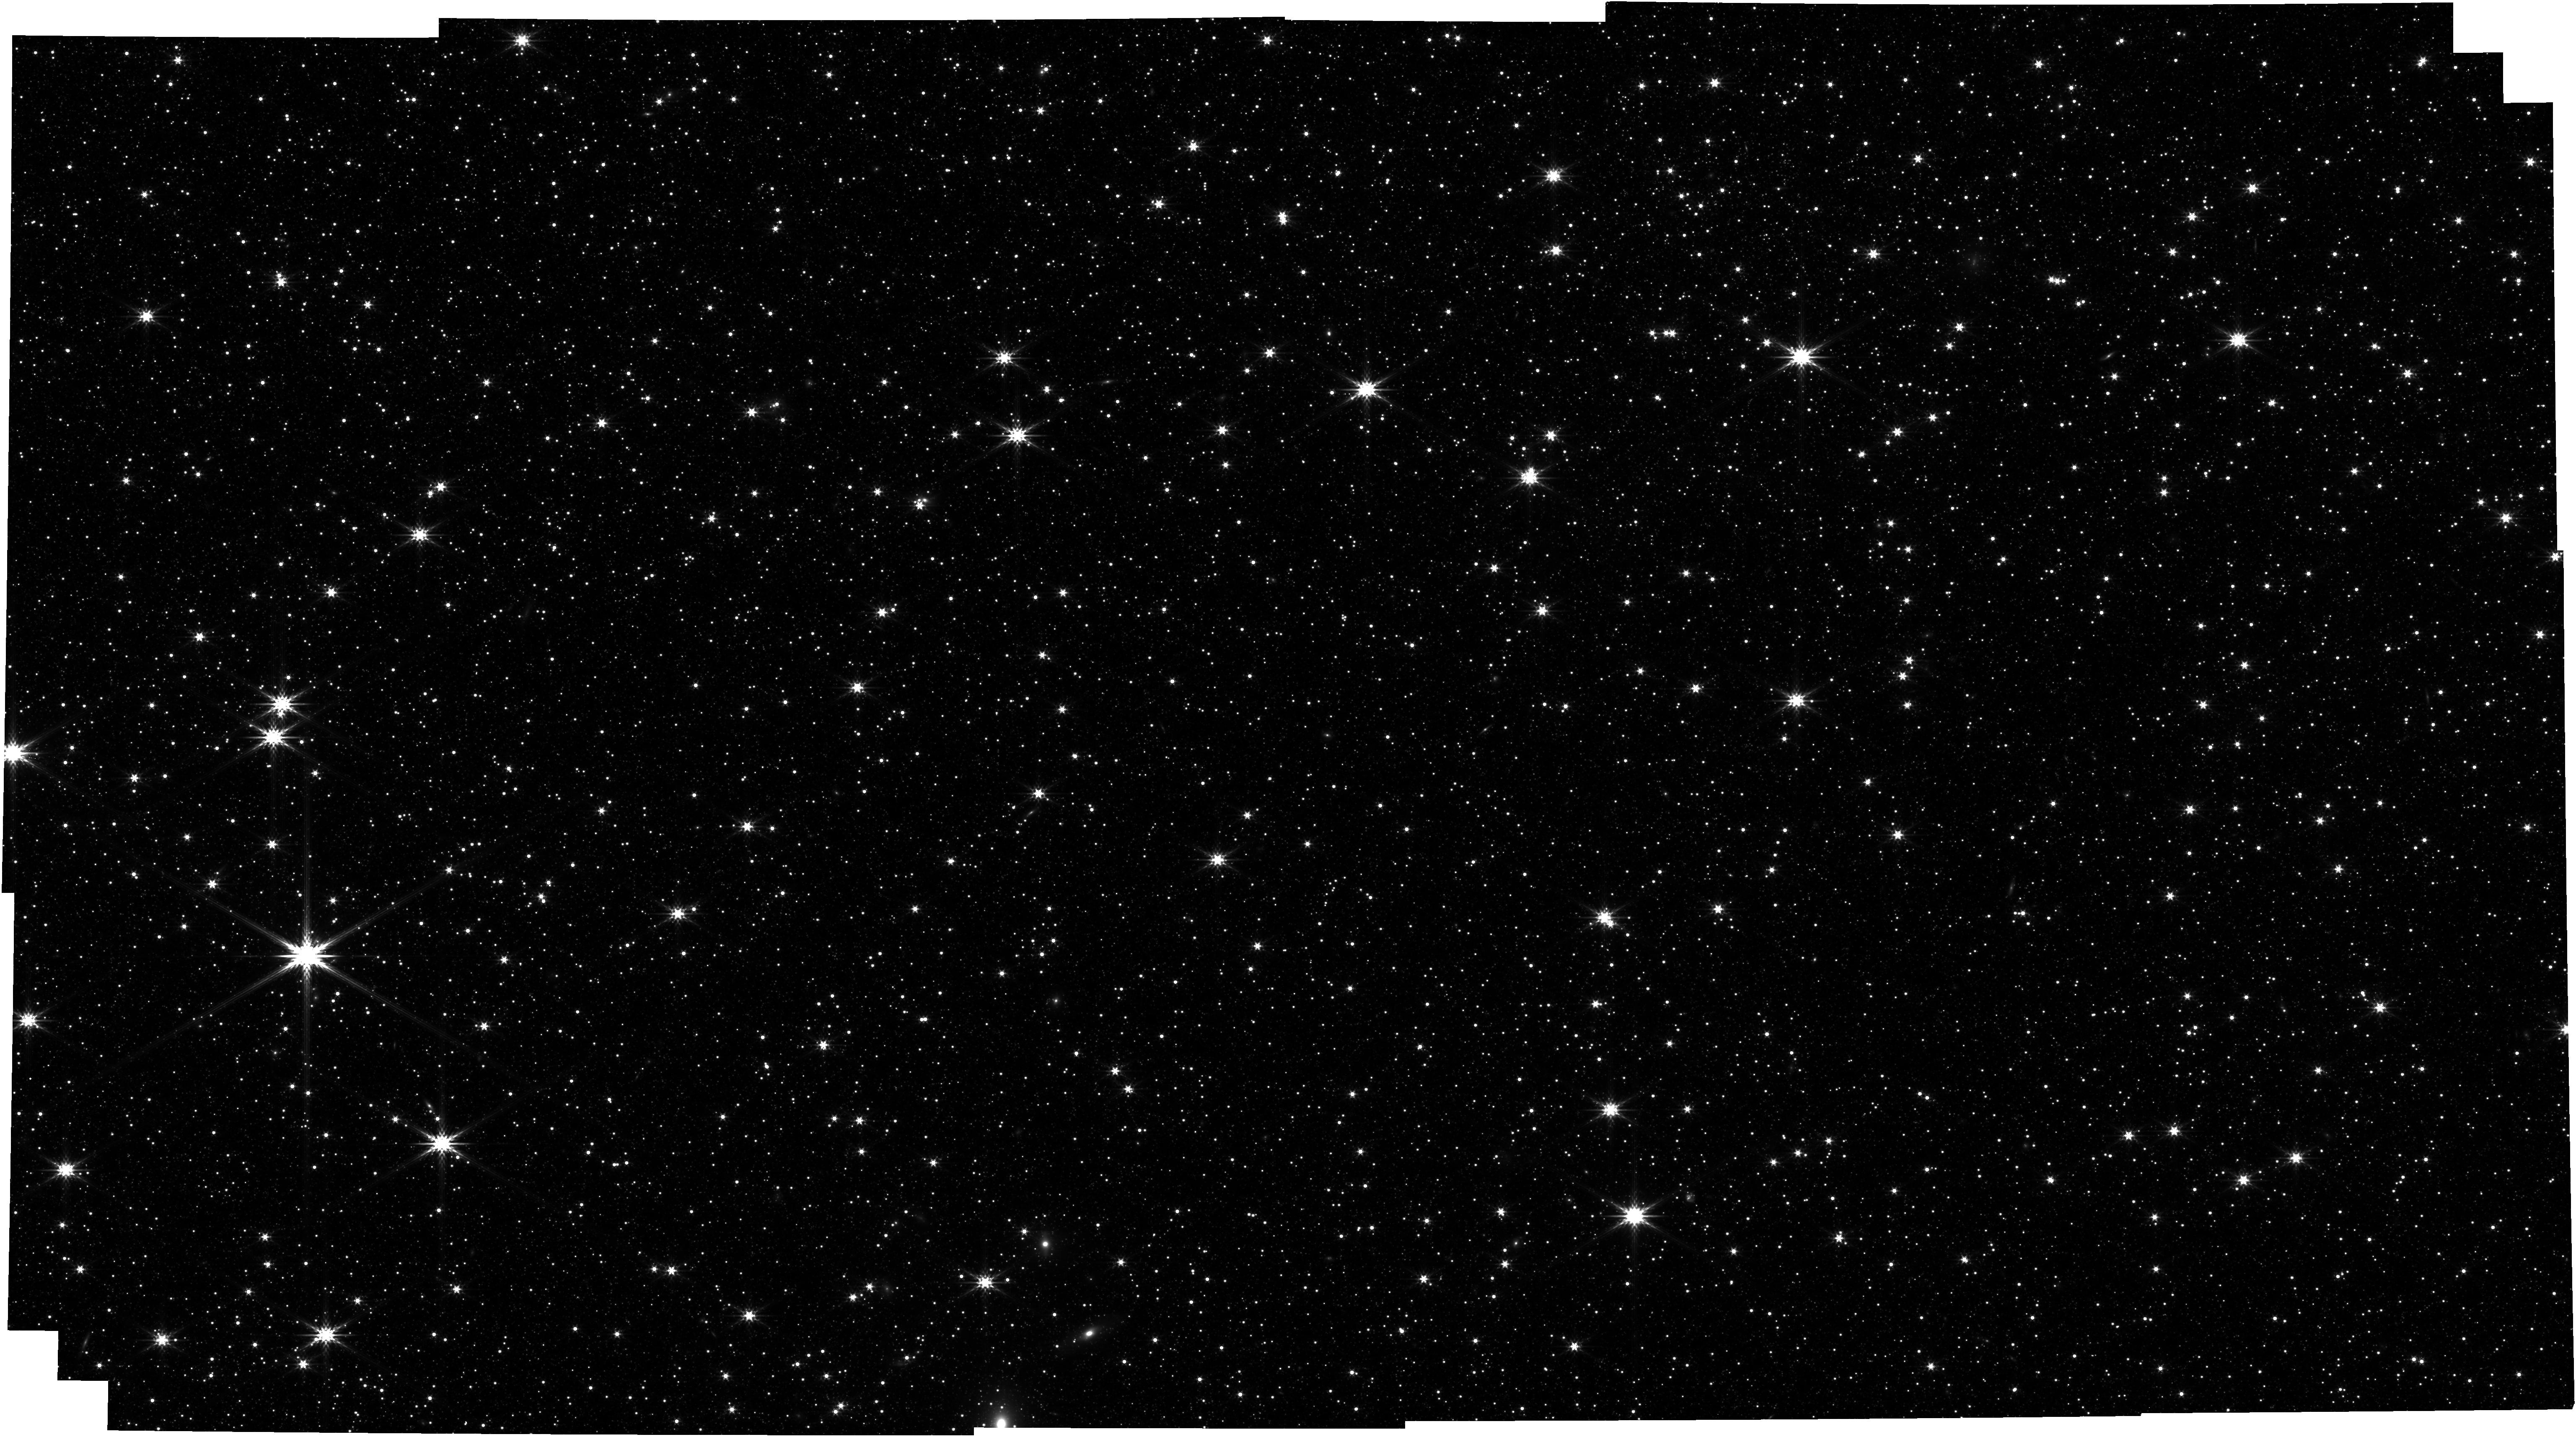
Target: LMC-ASTROMETRIC-FIELD
Instrument: NIRCAM
Filter: F356W
Exposure: 19 min
Observation ID: jw01074-o002_t003_nircam_clear-f356w

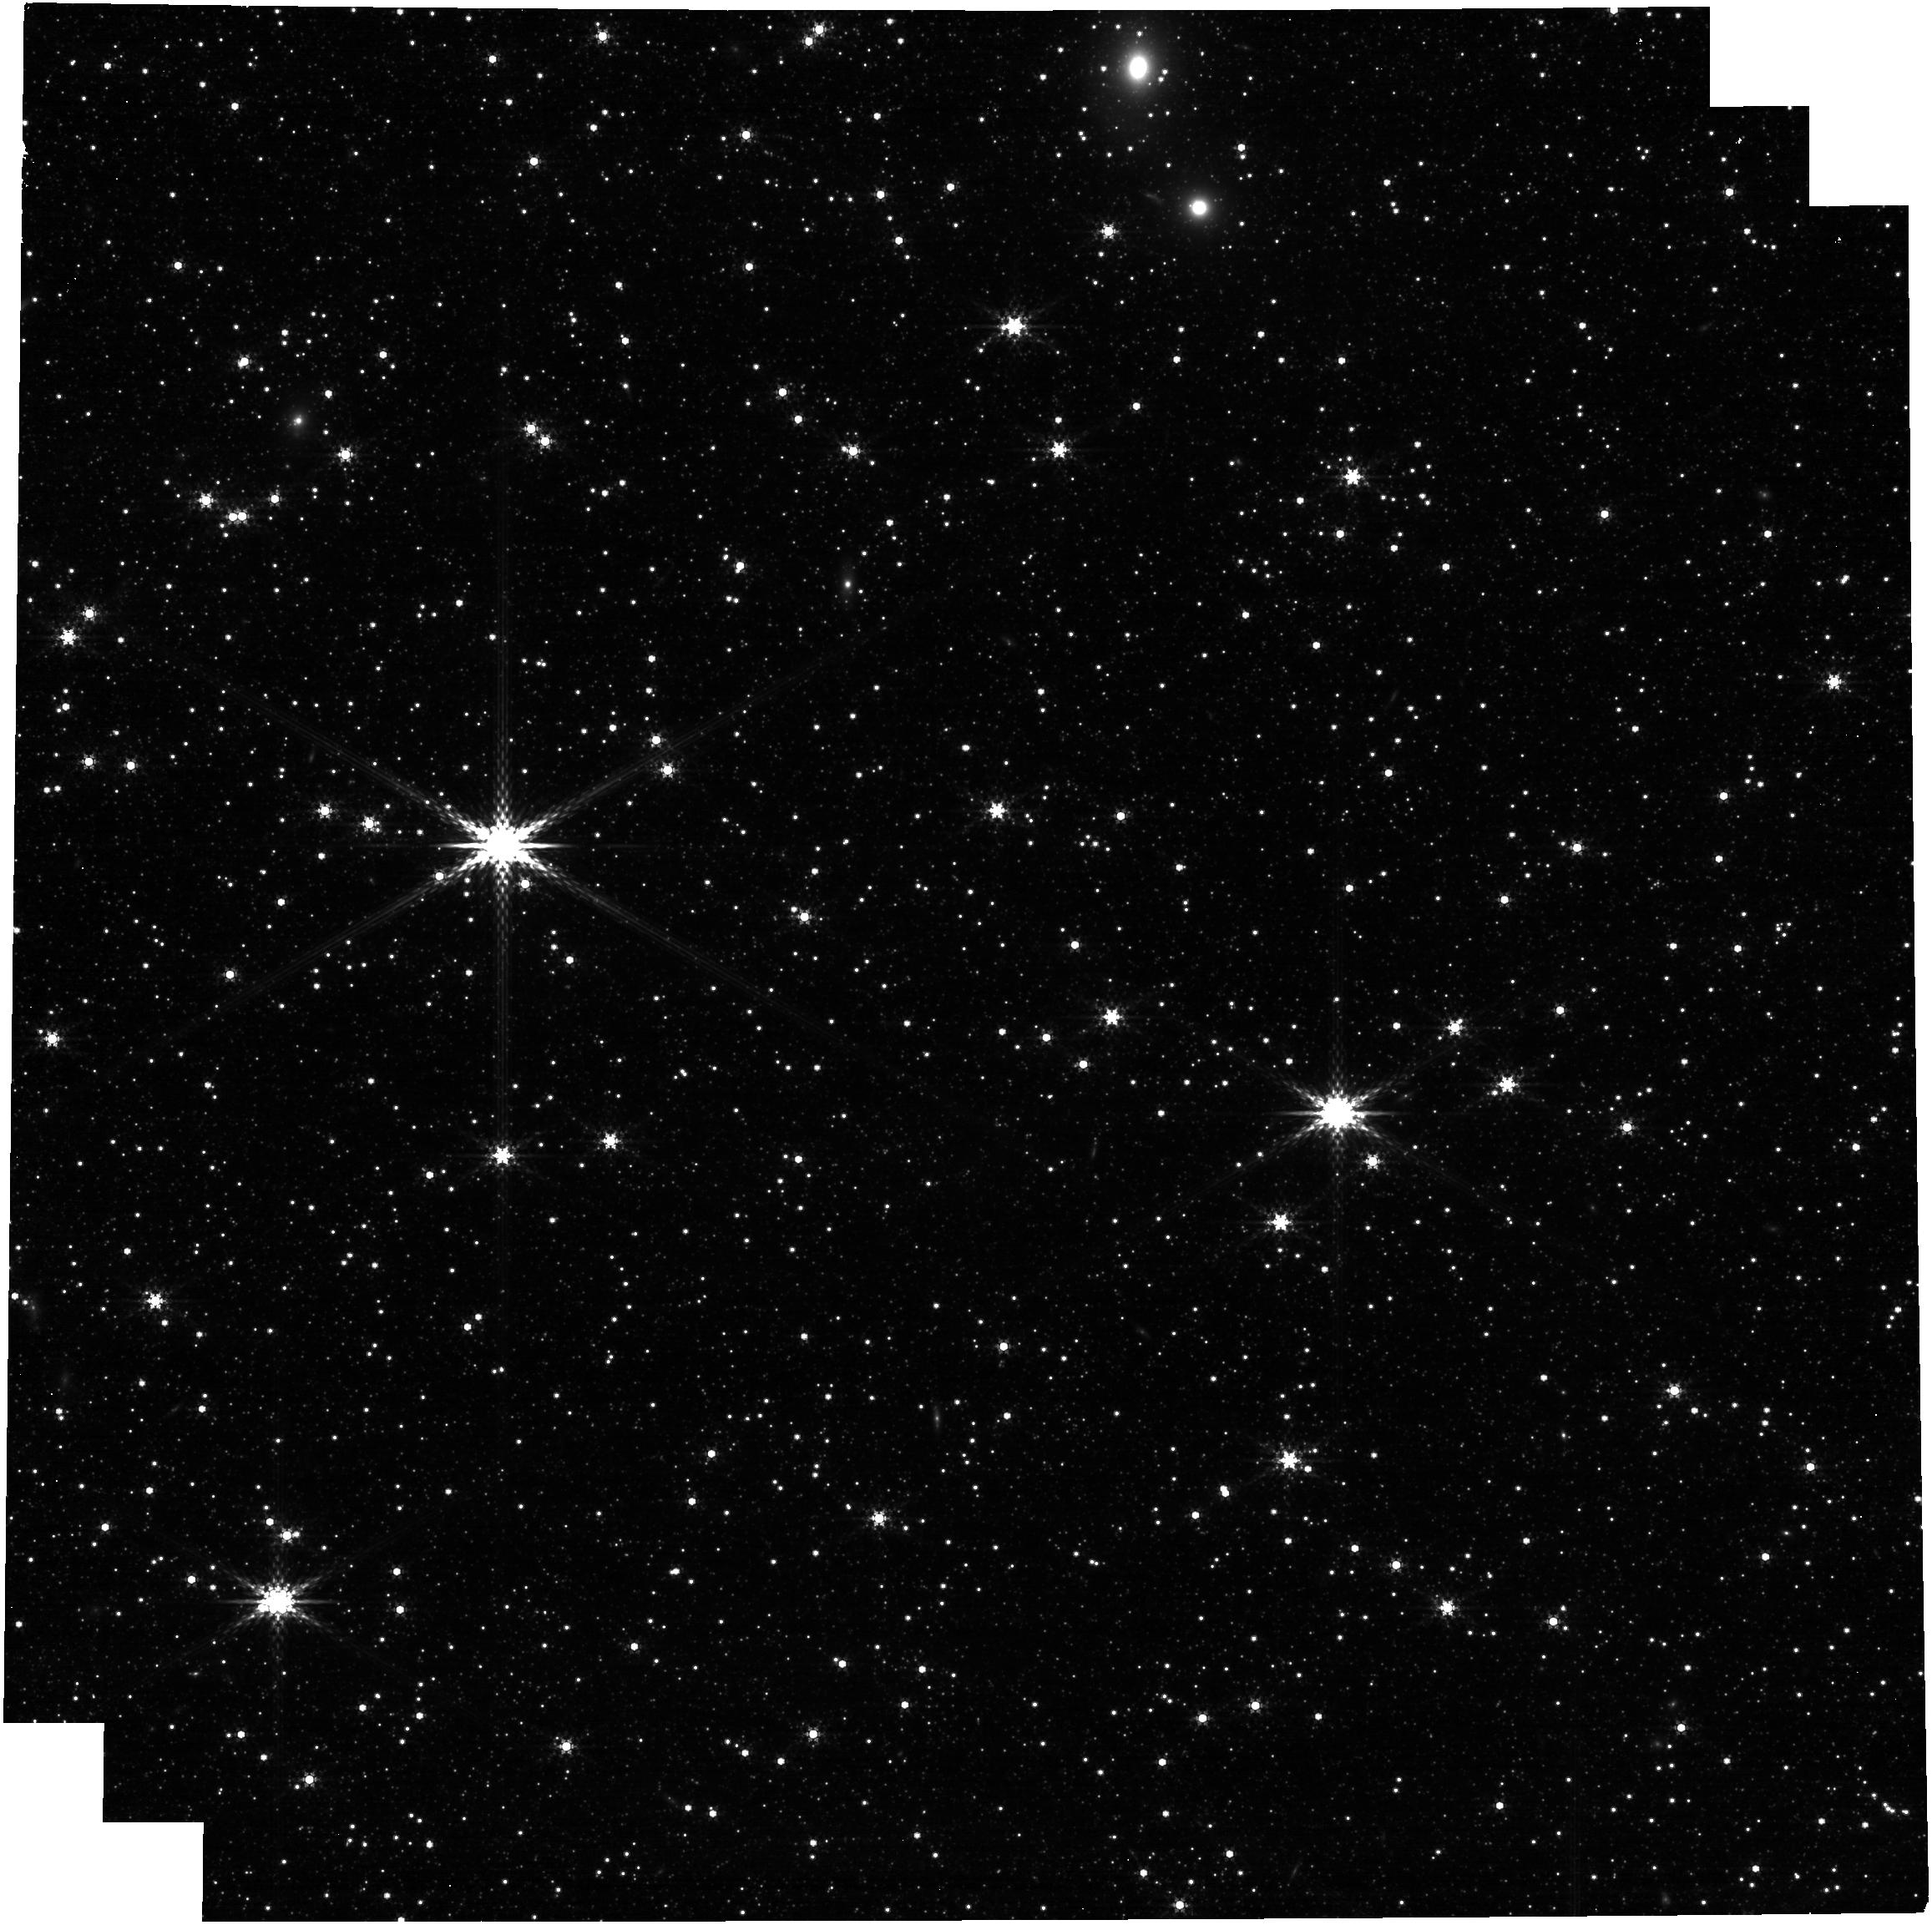
Target: 2MASS05214330-6927498
Instrument: NIRCAM
Filter: F360M
Exposure: 6 min
Observation ID: jw01074-o004_t004_nircam_clear-f360m

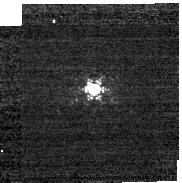
Target: P177-D
Instrument: NIRCAM
Filter: F212N
Exposure: 2 min
Observation ID: jw01074-o009_t002_nircam_clear-f212n-sub160p

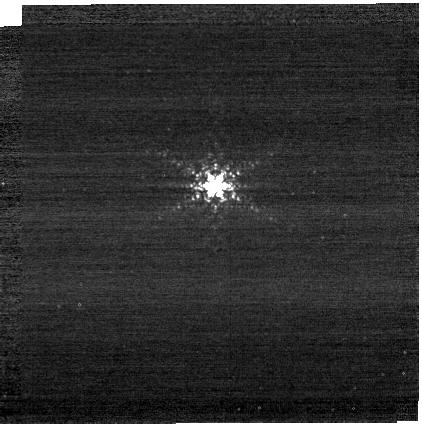
Target: P330-E
Instrument: NIRCAM
Filter: F212N
Exposure: 4 min
Observation ID: jw01074-o008_t001_nircam_clear-f212n-sub400p

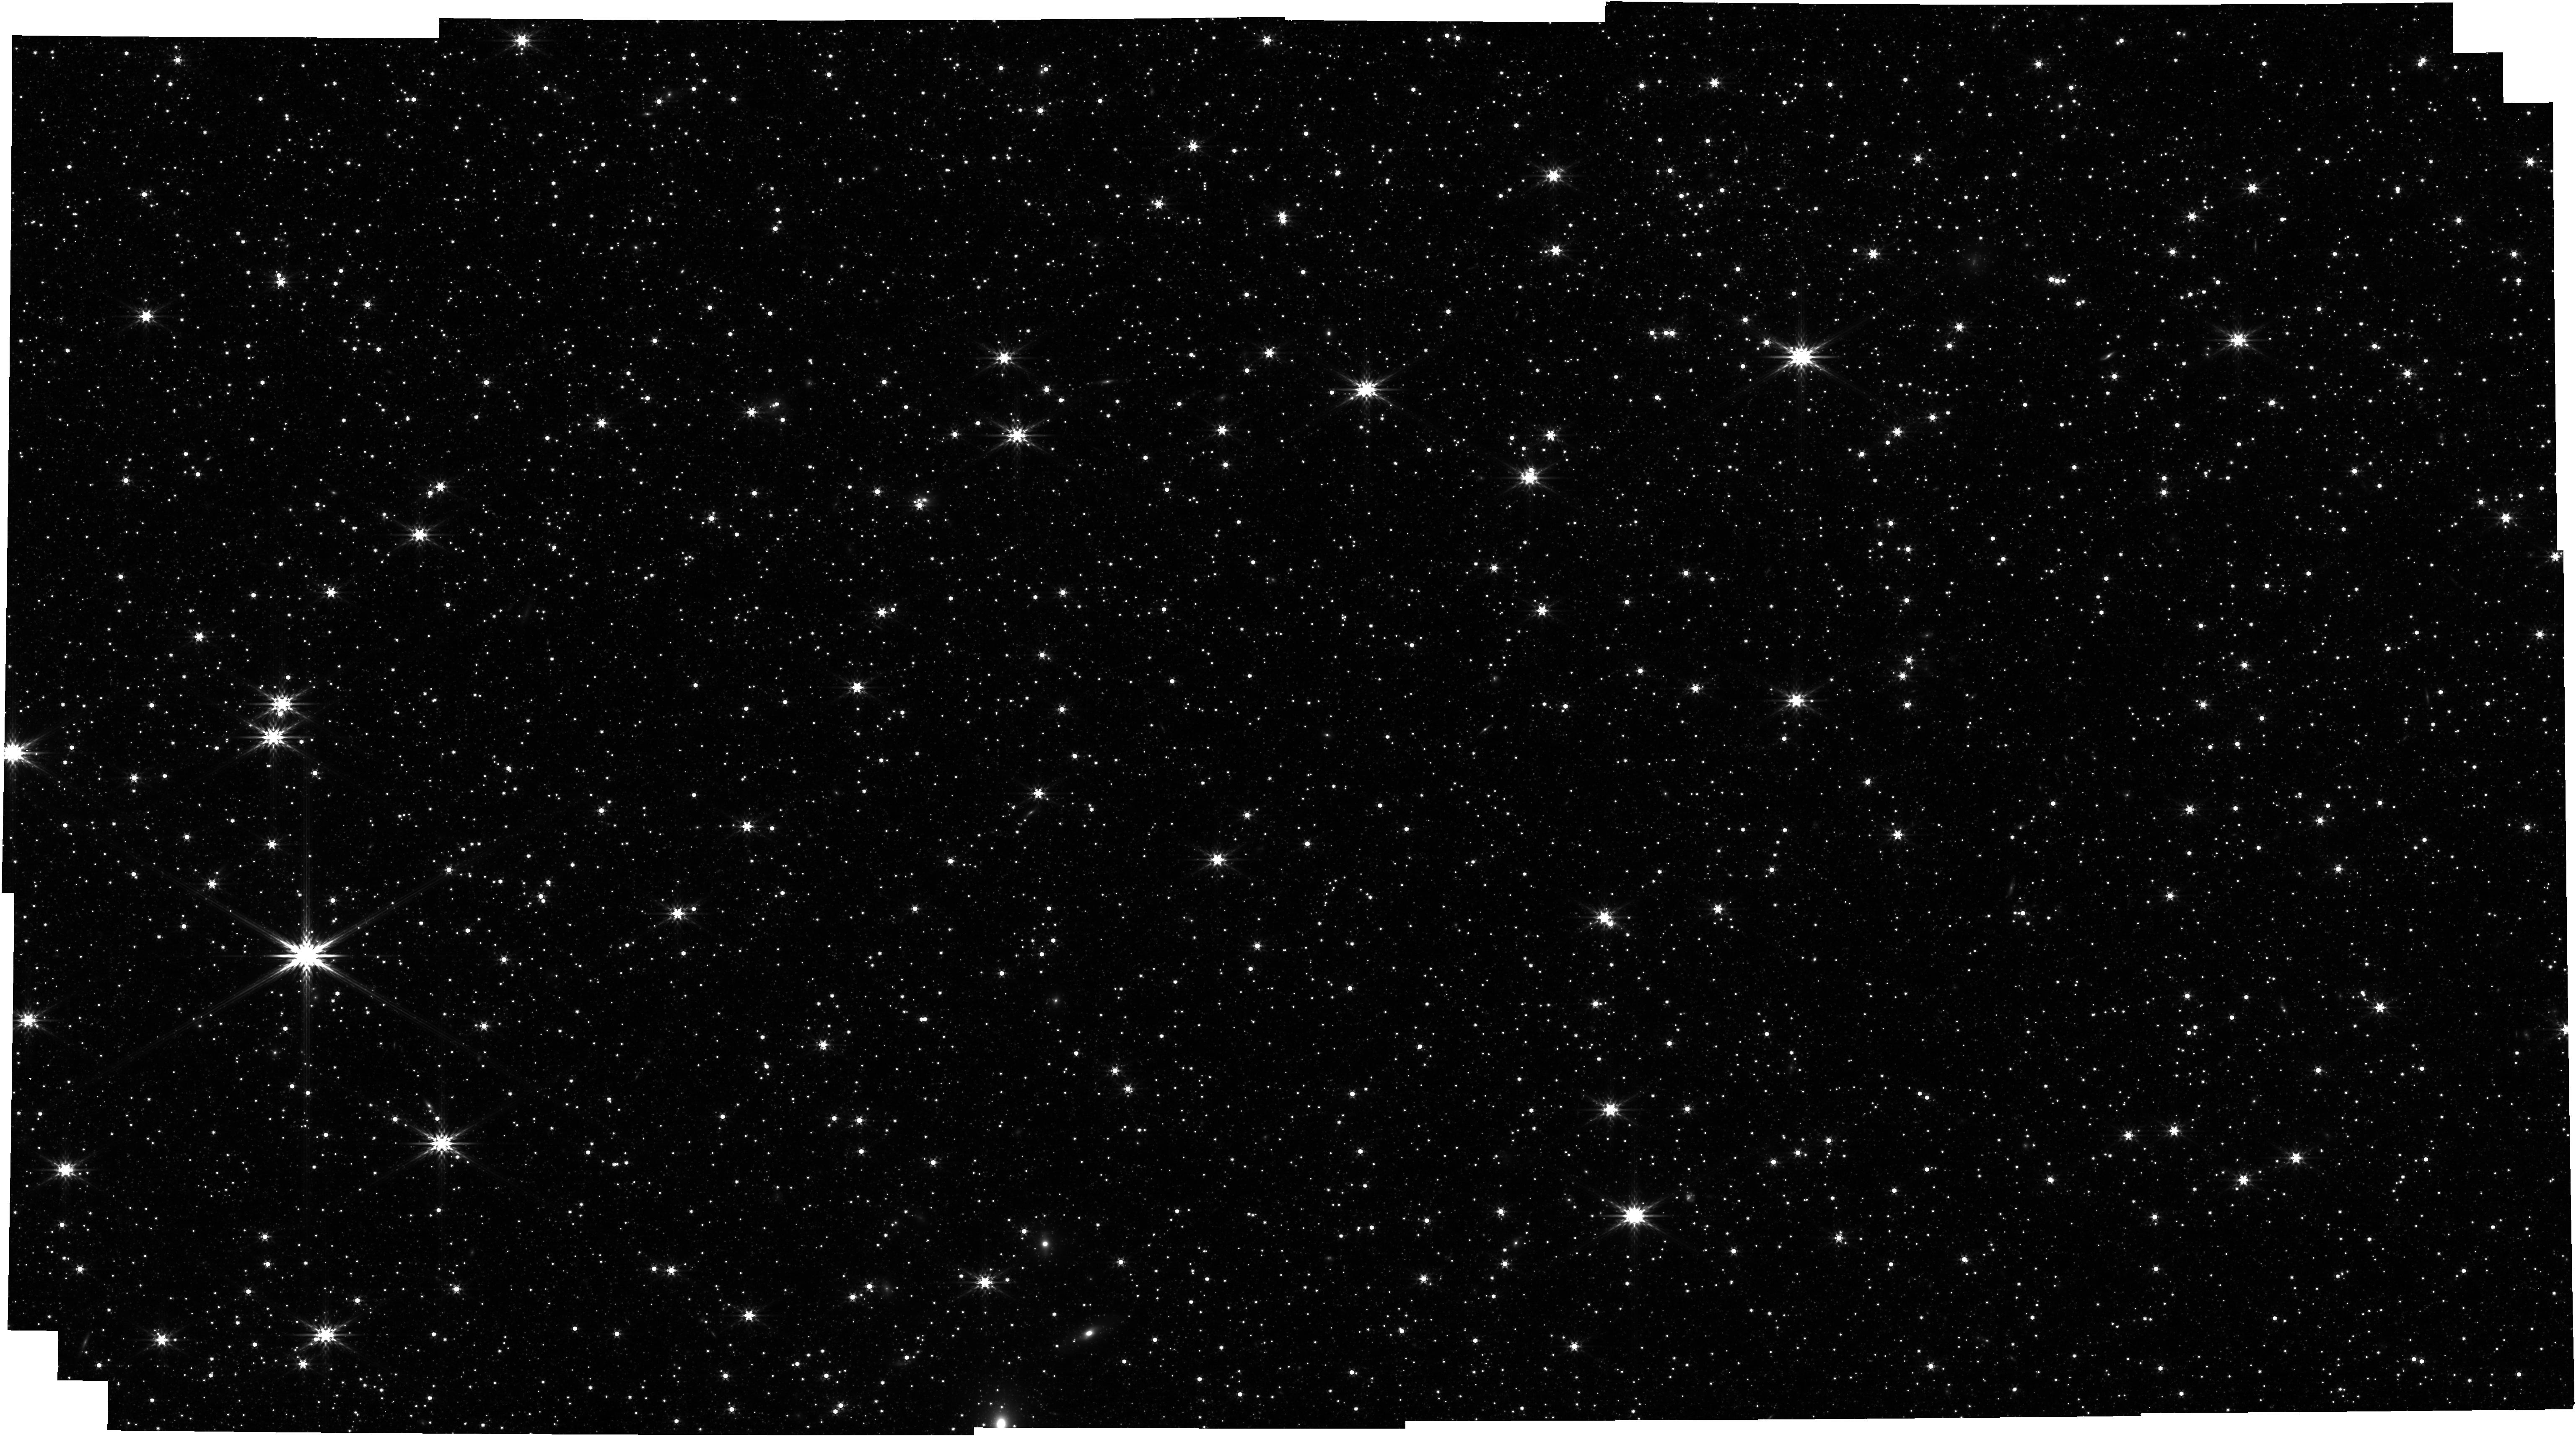
Target: LMC-ASTROMETRIC-FIELD
Instrument: NIRCAM
Filter: F444W
Exposure: 19 min
Observation ID: jw01074-o002_t003_nircam_clear-f444w

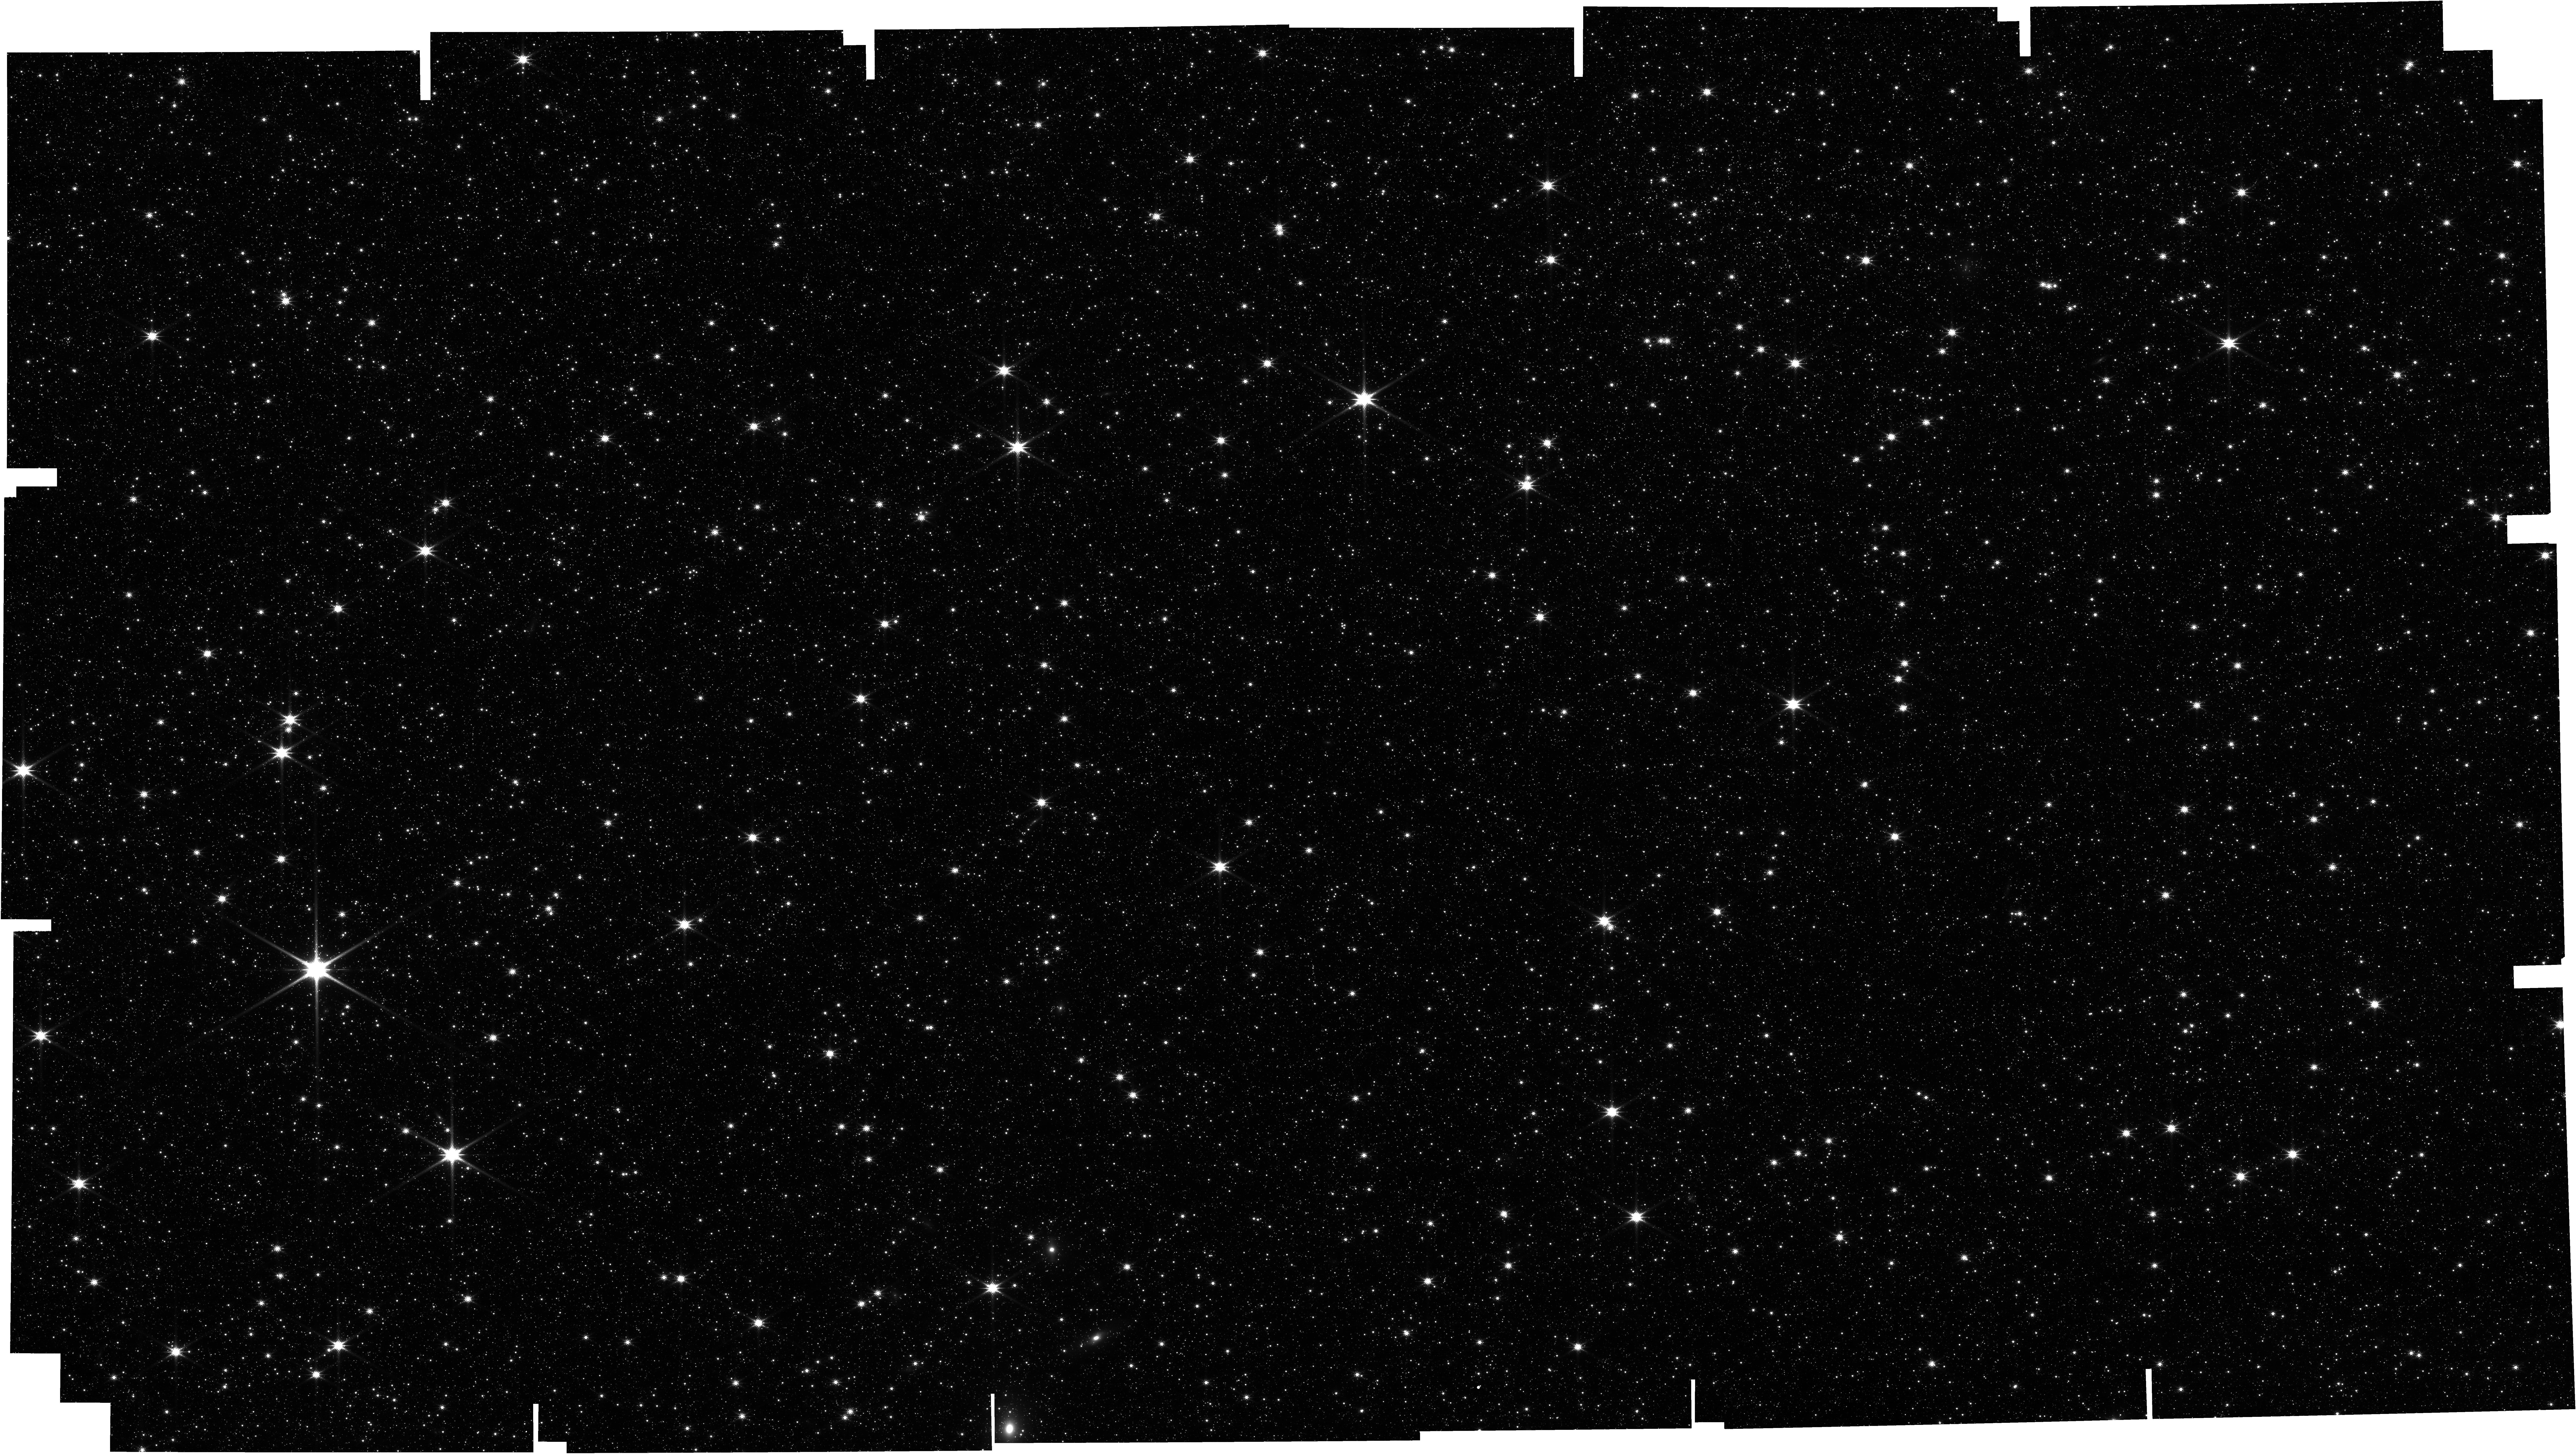
Target: LMC-ASTROMETRIC-FIELD
Instrument: NIRCAM
Filter: F150W
Exposure: 19 min
Observation ID: jw01074-o002_t003_nircam_clear-f150w

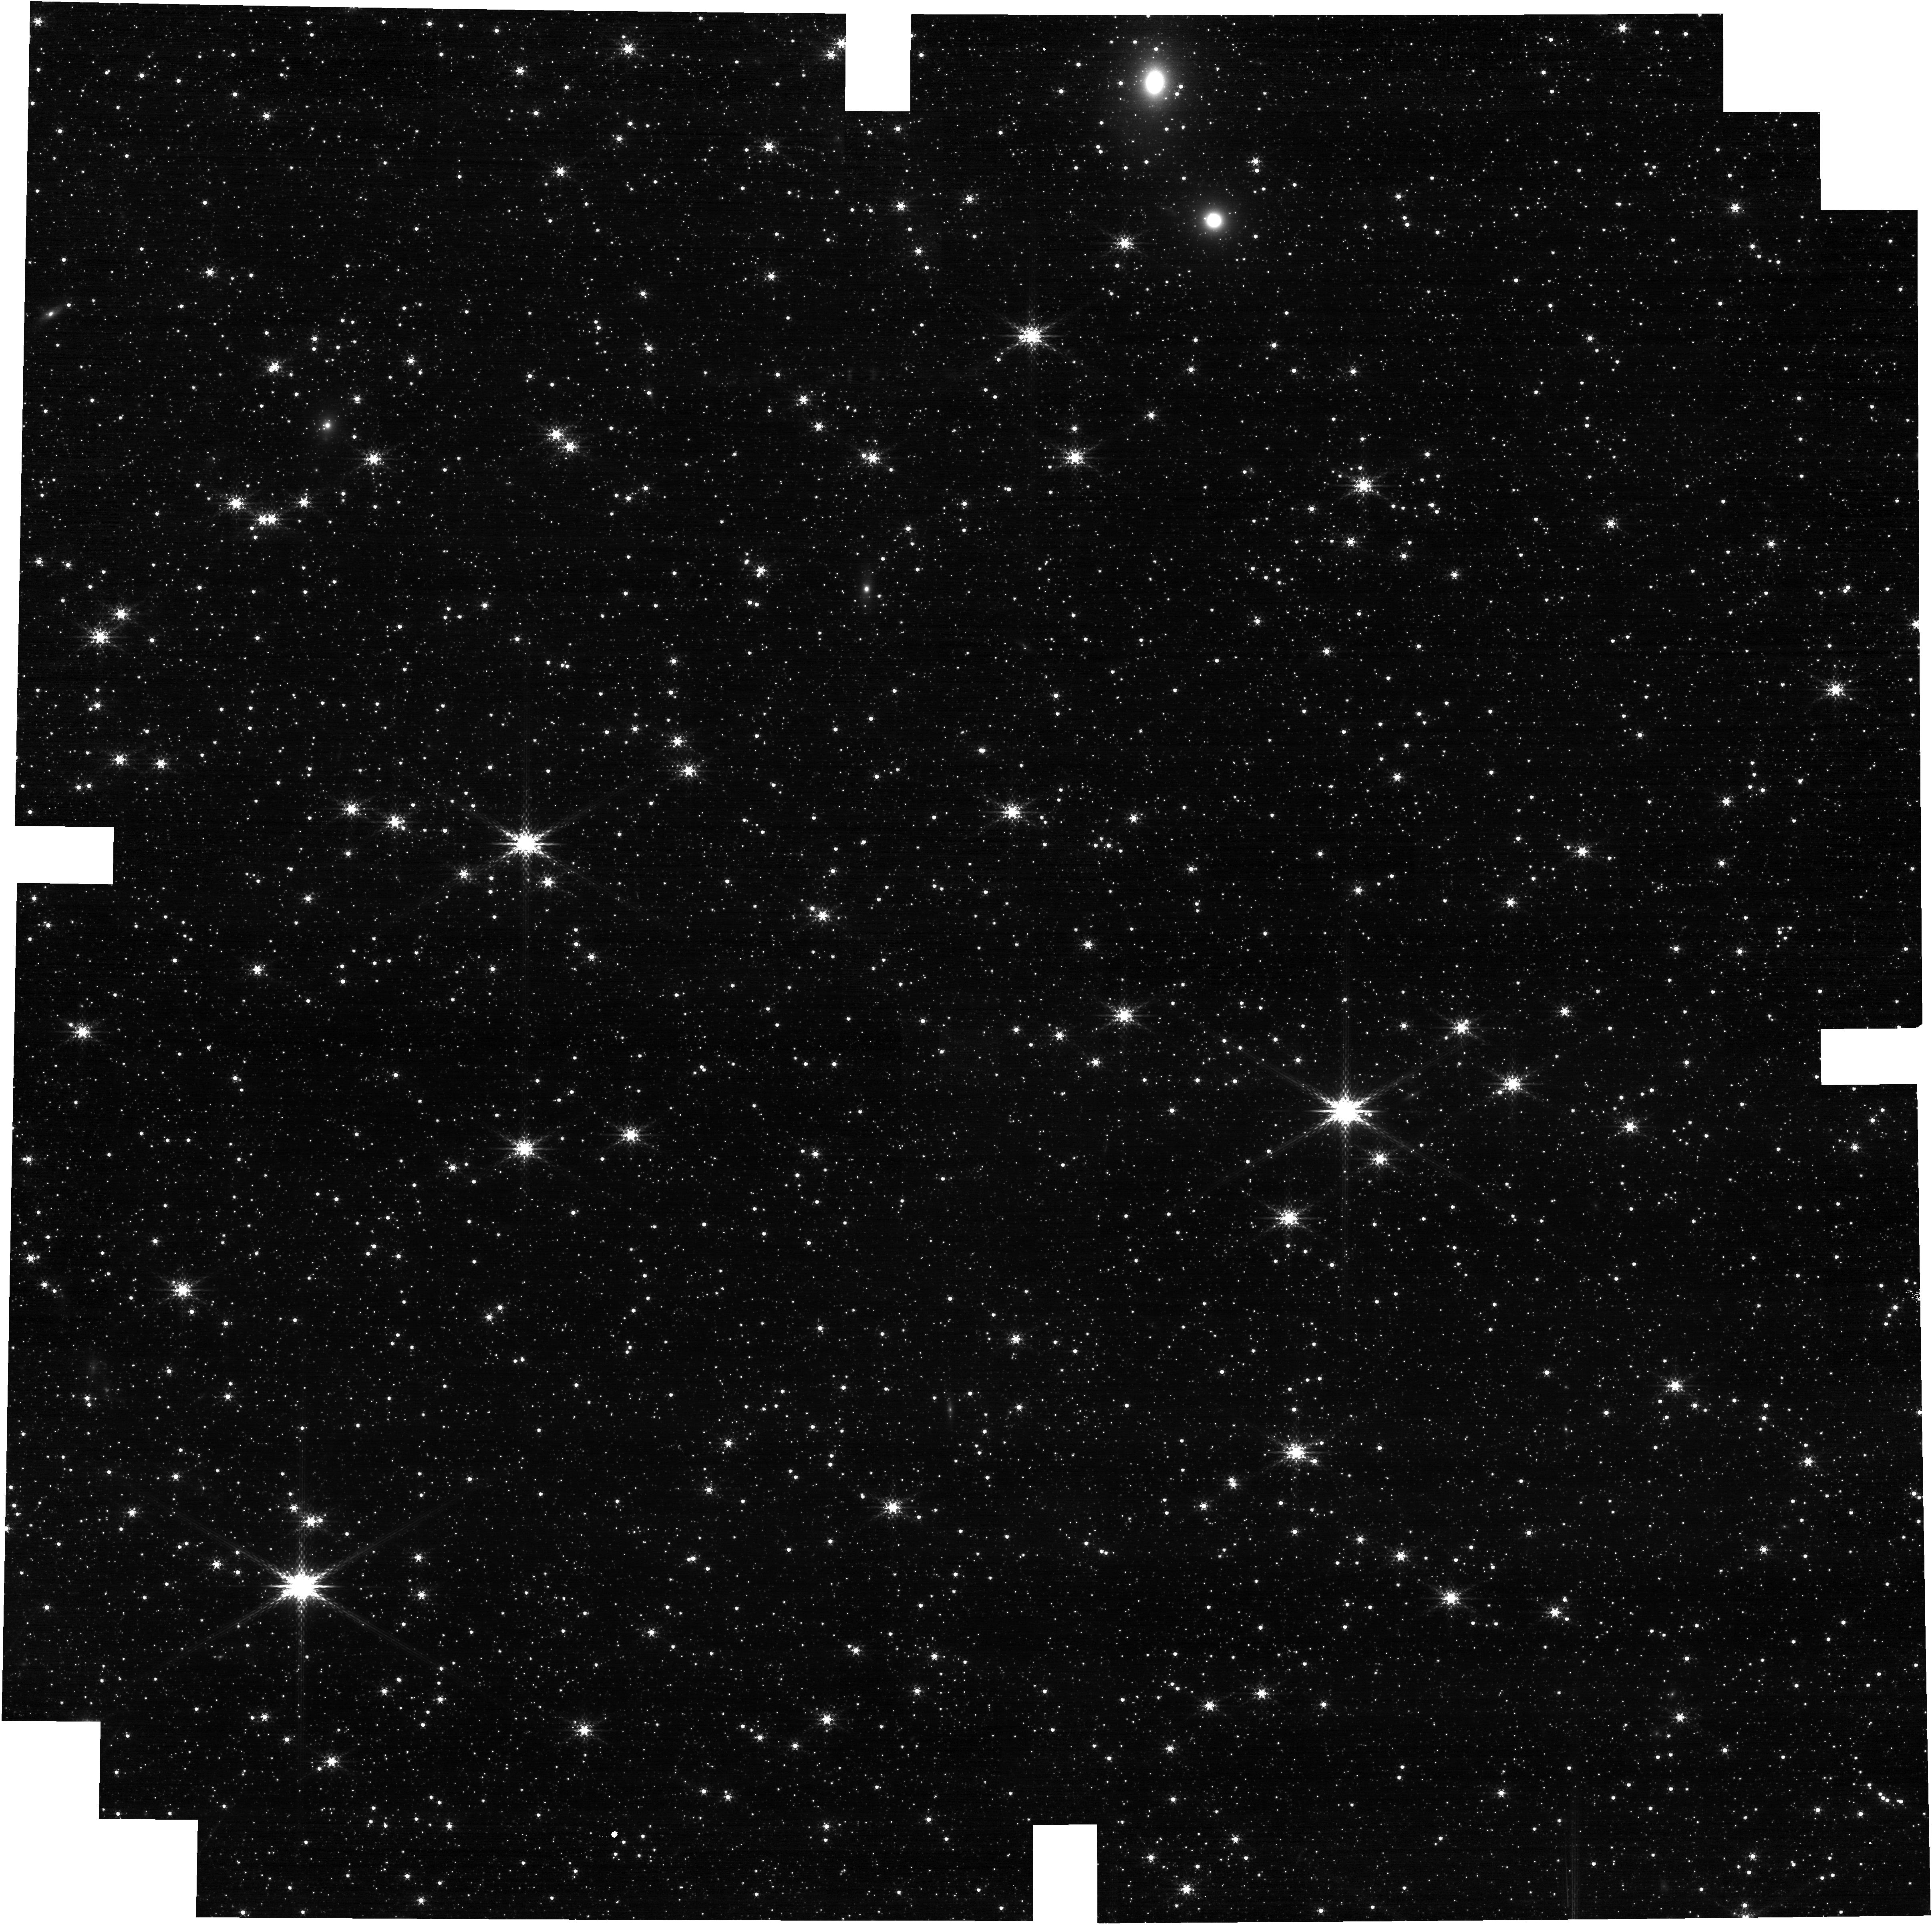
Target: 2MASS05214330-6927498
Instrument: NIRCAM
Filter: F210M
Exposure: 6 min
Observation ID: jw01074-o004_t004_nircam_clear-f210m

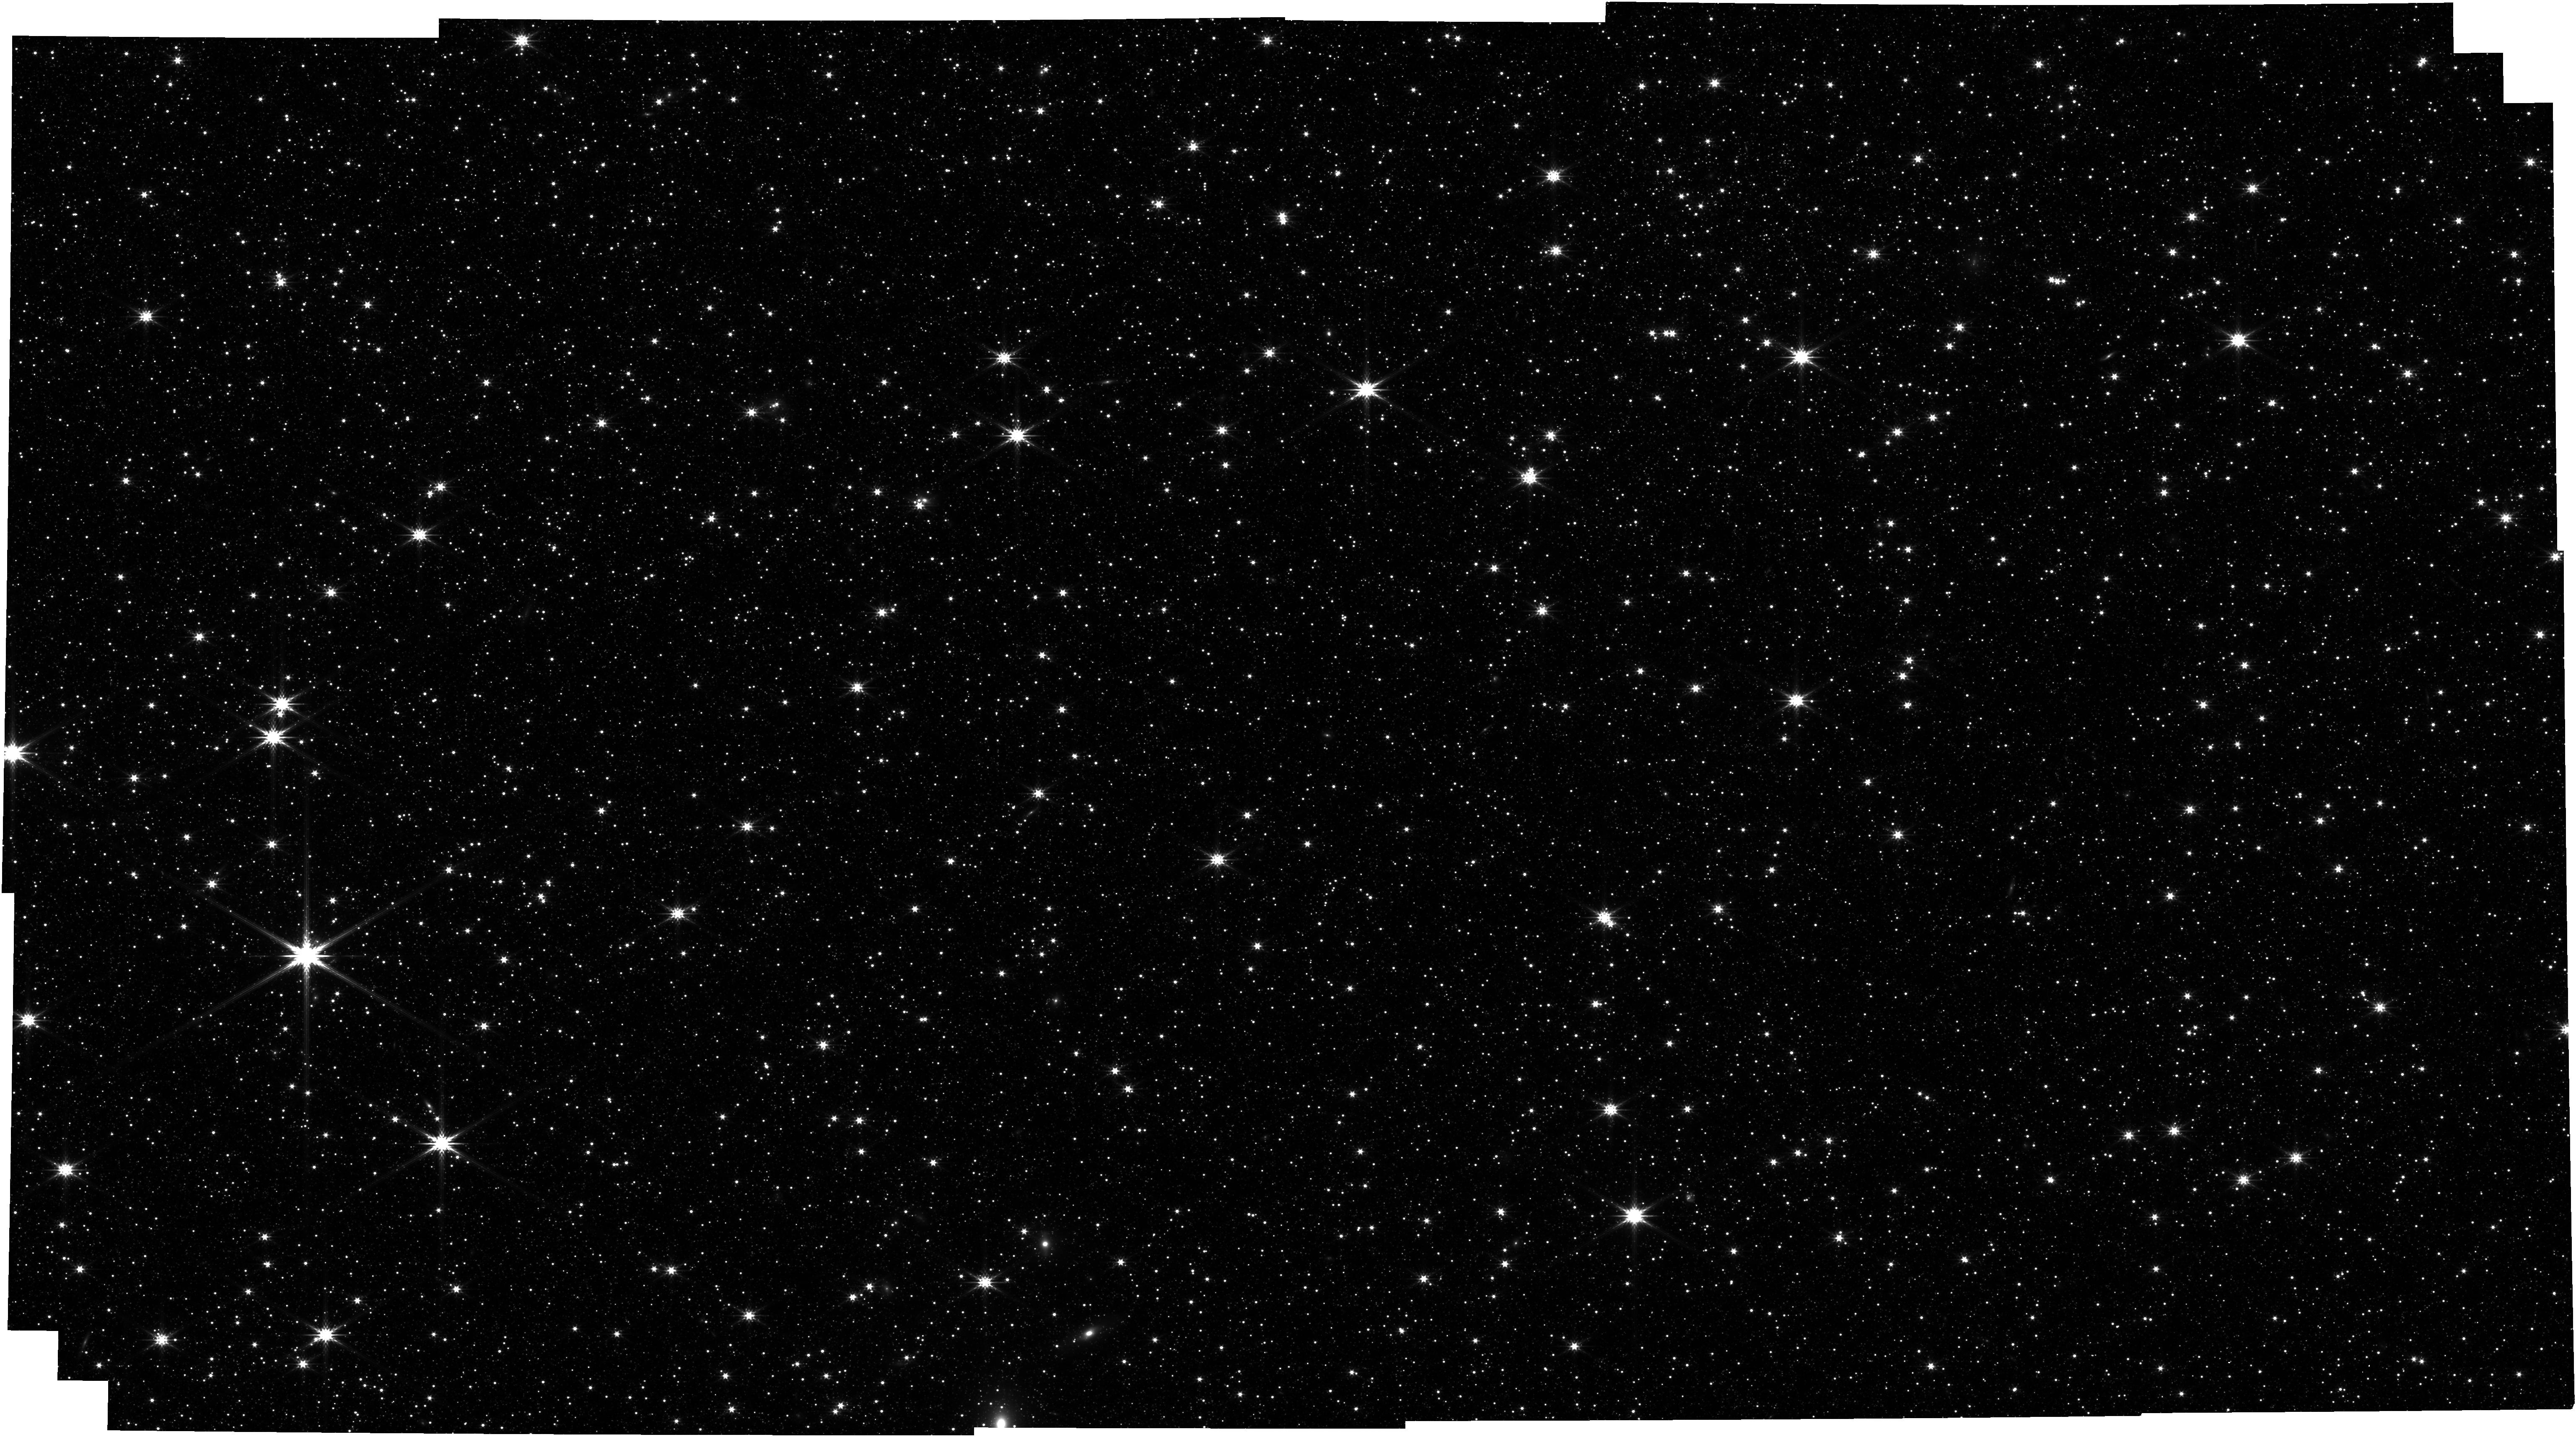
Target: LMC-ASTROMETRIC-FIELD
Instrument: NIRCAM
Filter: F277W
Exposure: 19 min
Observation ID: jw01074-o002_t003_nircam_clear-f277w

CAR NIRCam-029 Photometric Zero Points and Stability (PI: Robberto, Massimo)

New abstract July 2019 (Marcia Rieke) (Still OK, March 2020, JStans) This proposal observes the primary calibration stars P330E and P177D in all filters except F150W2 on one SW SCA and one LW SCA. Because these two stars are too bright to be measured in NIRCam's full frame mode, they will be observed using subarrays which necessitates some additional work. These calibration star observations are transferred to other SCAs and the other module via imaging of the LMC astrometric field which contains a large number of stars over a range in brightness. The subarray timing checks will be done in only one filter pair as the timing does not not depend on wavelength. The SCA-to-SCA and Module-to-Module transfers will use 4 filter pairs spanning the range of NIRCam wavelengths. These LMC observations can be compared with those for CAR-21 (astrometric calibration) to check photometric stability. P330E is a G2V star with K=11.35 and has been observed extensively by HST and other observatories at a broad range of wavelengths. It is visible 10-Feb through 30-Aug. It will be observed on the B1 and B5 detectors (only) using the SUB64P subarray for the filters with the strongest signals, and larger subarrays for other filters. P177D is a slightly fainter (K=11.86) G0V star with a similar heritage. It will observed using the SUB160 subarrays on detectors B1 and B5 only. It is visible 14-Jan through 10-Aug. The LMC astrometric field is in the CVZ and has HST F606W data as well as ground based JHK data. See CAR-21 for more description of this field. We will use this field for relative photometry and throughput checks.